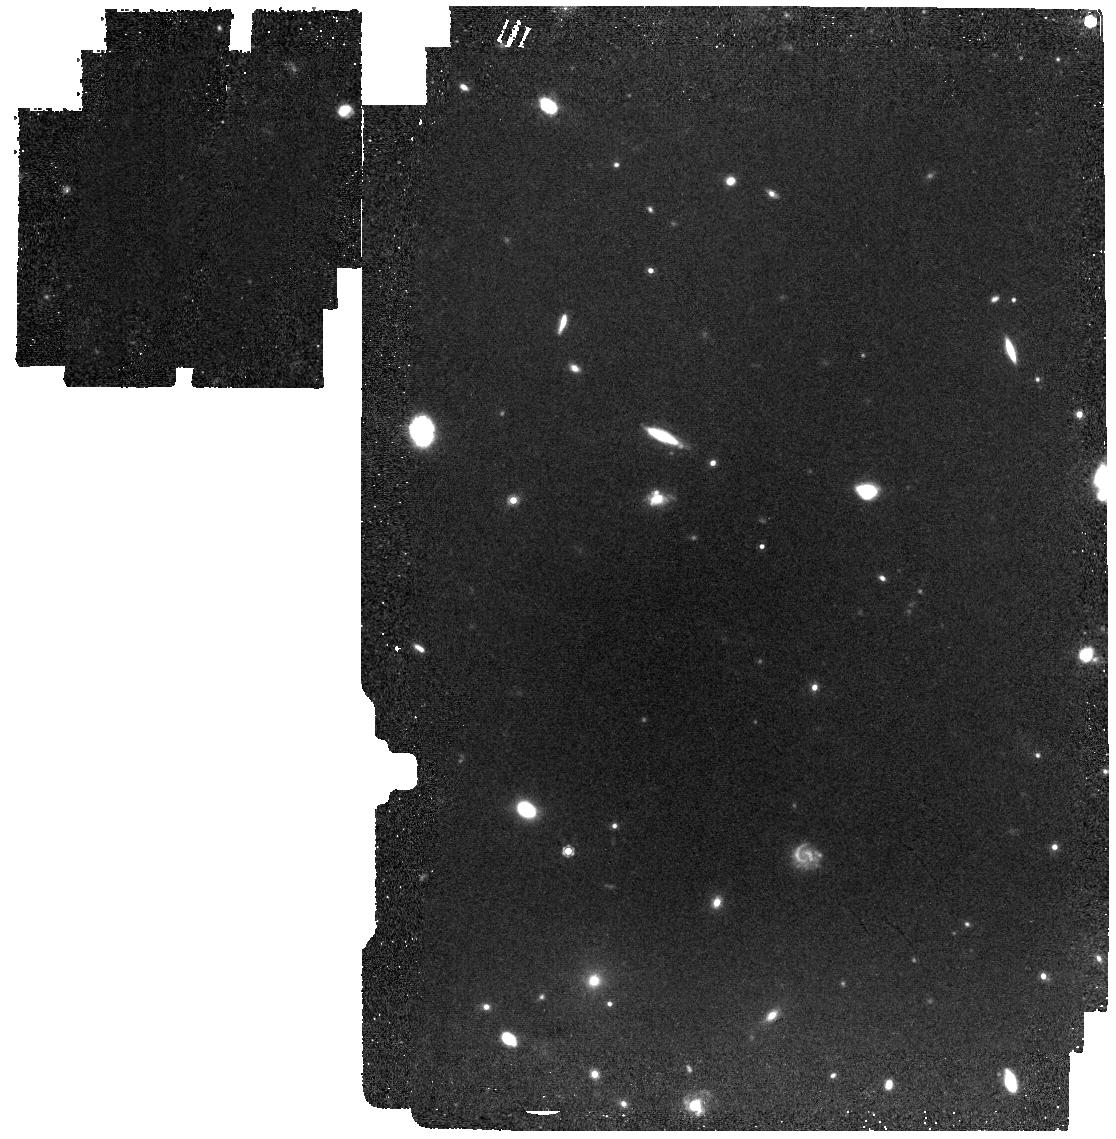
Target: 45924
Instrument: MIRI
Filter: F1000W
Exposure: 11 min
Observation ID: jw06761-o001_t001_miri_f1000w

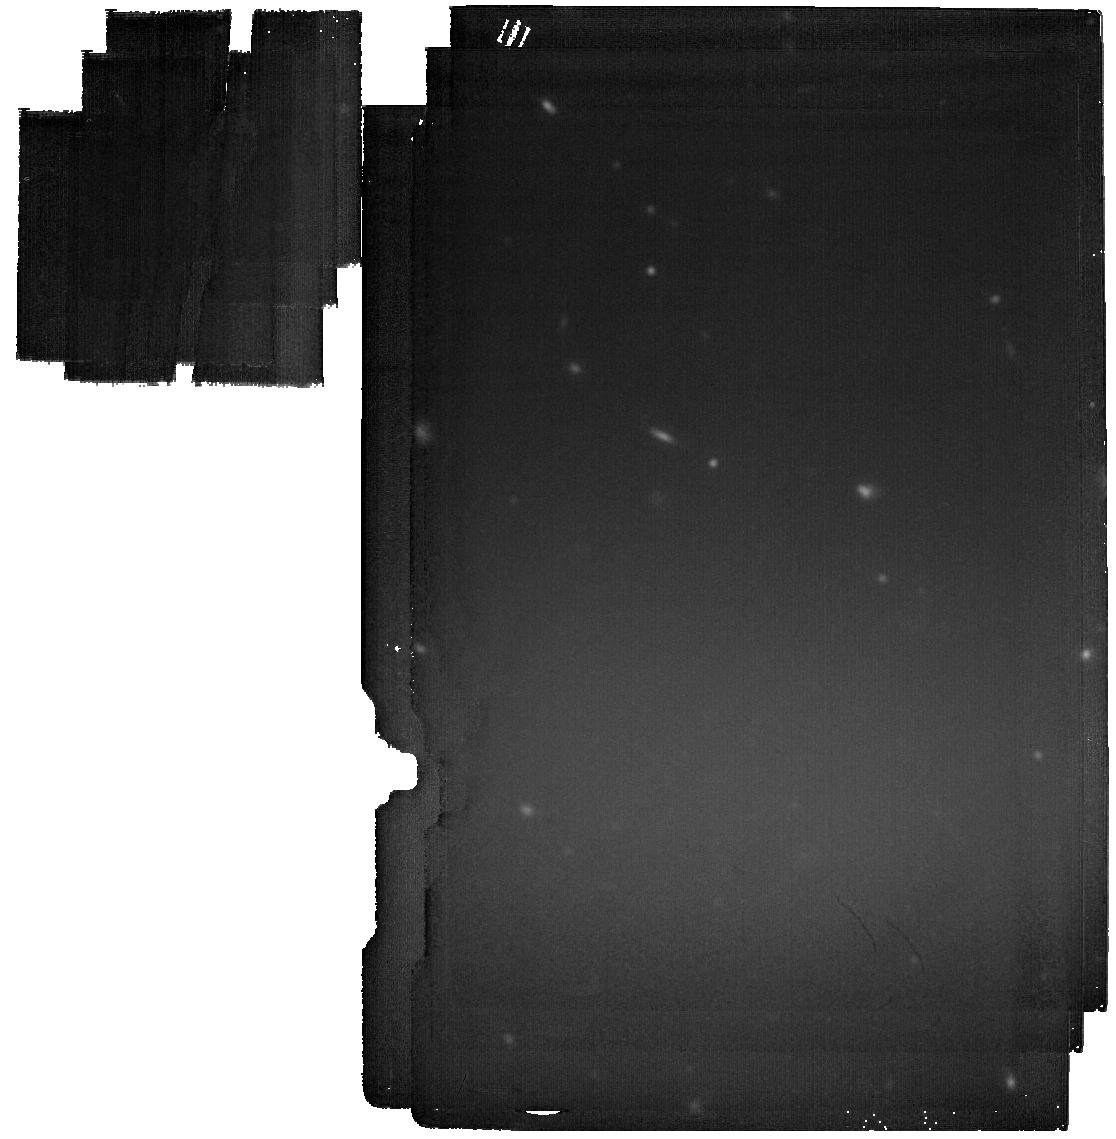
Target: 45924
Instrument: MIRI
Filter: F2100W
Exposure: 28 min
Observation ID: jw06761-o001_t001_miri_f2100w

Of Dust and Dots: ALMAs View of the Brightest of JWSTs Little Red Dots (PI: Greene, Jenny Emma)

ALMA Proposal 2024.1.00826.S: One of the most surprising early JWST findings is a high abundance of Little Red Dots - very red and compact 3<z<8 sources seen in ~5% of all high-z galaxies over all JWST imaging fields. These sources must contain either significant obscured star formation or a dust-reddened AGN, and indeed many have spectroscopically-confirmed broad emission lines typical of AGN. Unlike most AGN, however, the little red dots show little evidence of AGN at any other wavelength including the X-ray and mid- IR. To solve this mystery requires substantially better constraints in the far-IR than currently exist -- the range in possible dust temperatures and the origin of the dust emission is completely unknown. We propose an in- depth study targeting the two little red dots with the best-quality existing data from ALMA and JWST to measure the total bolometric luminosity, constrain the dust temperature, and independently check the star formation rates of these enigmatic objects. These observations offer a comprehensive understanding of two archetypical little red dots that will guide all future ALMA campaigns targeting this new unusual population.